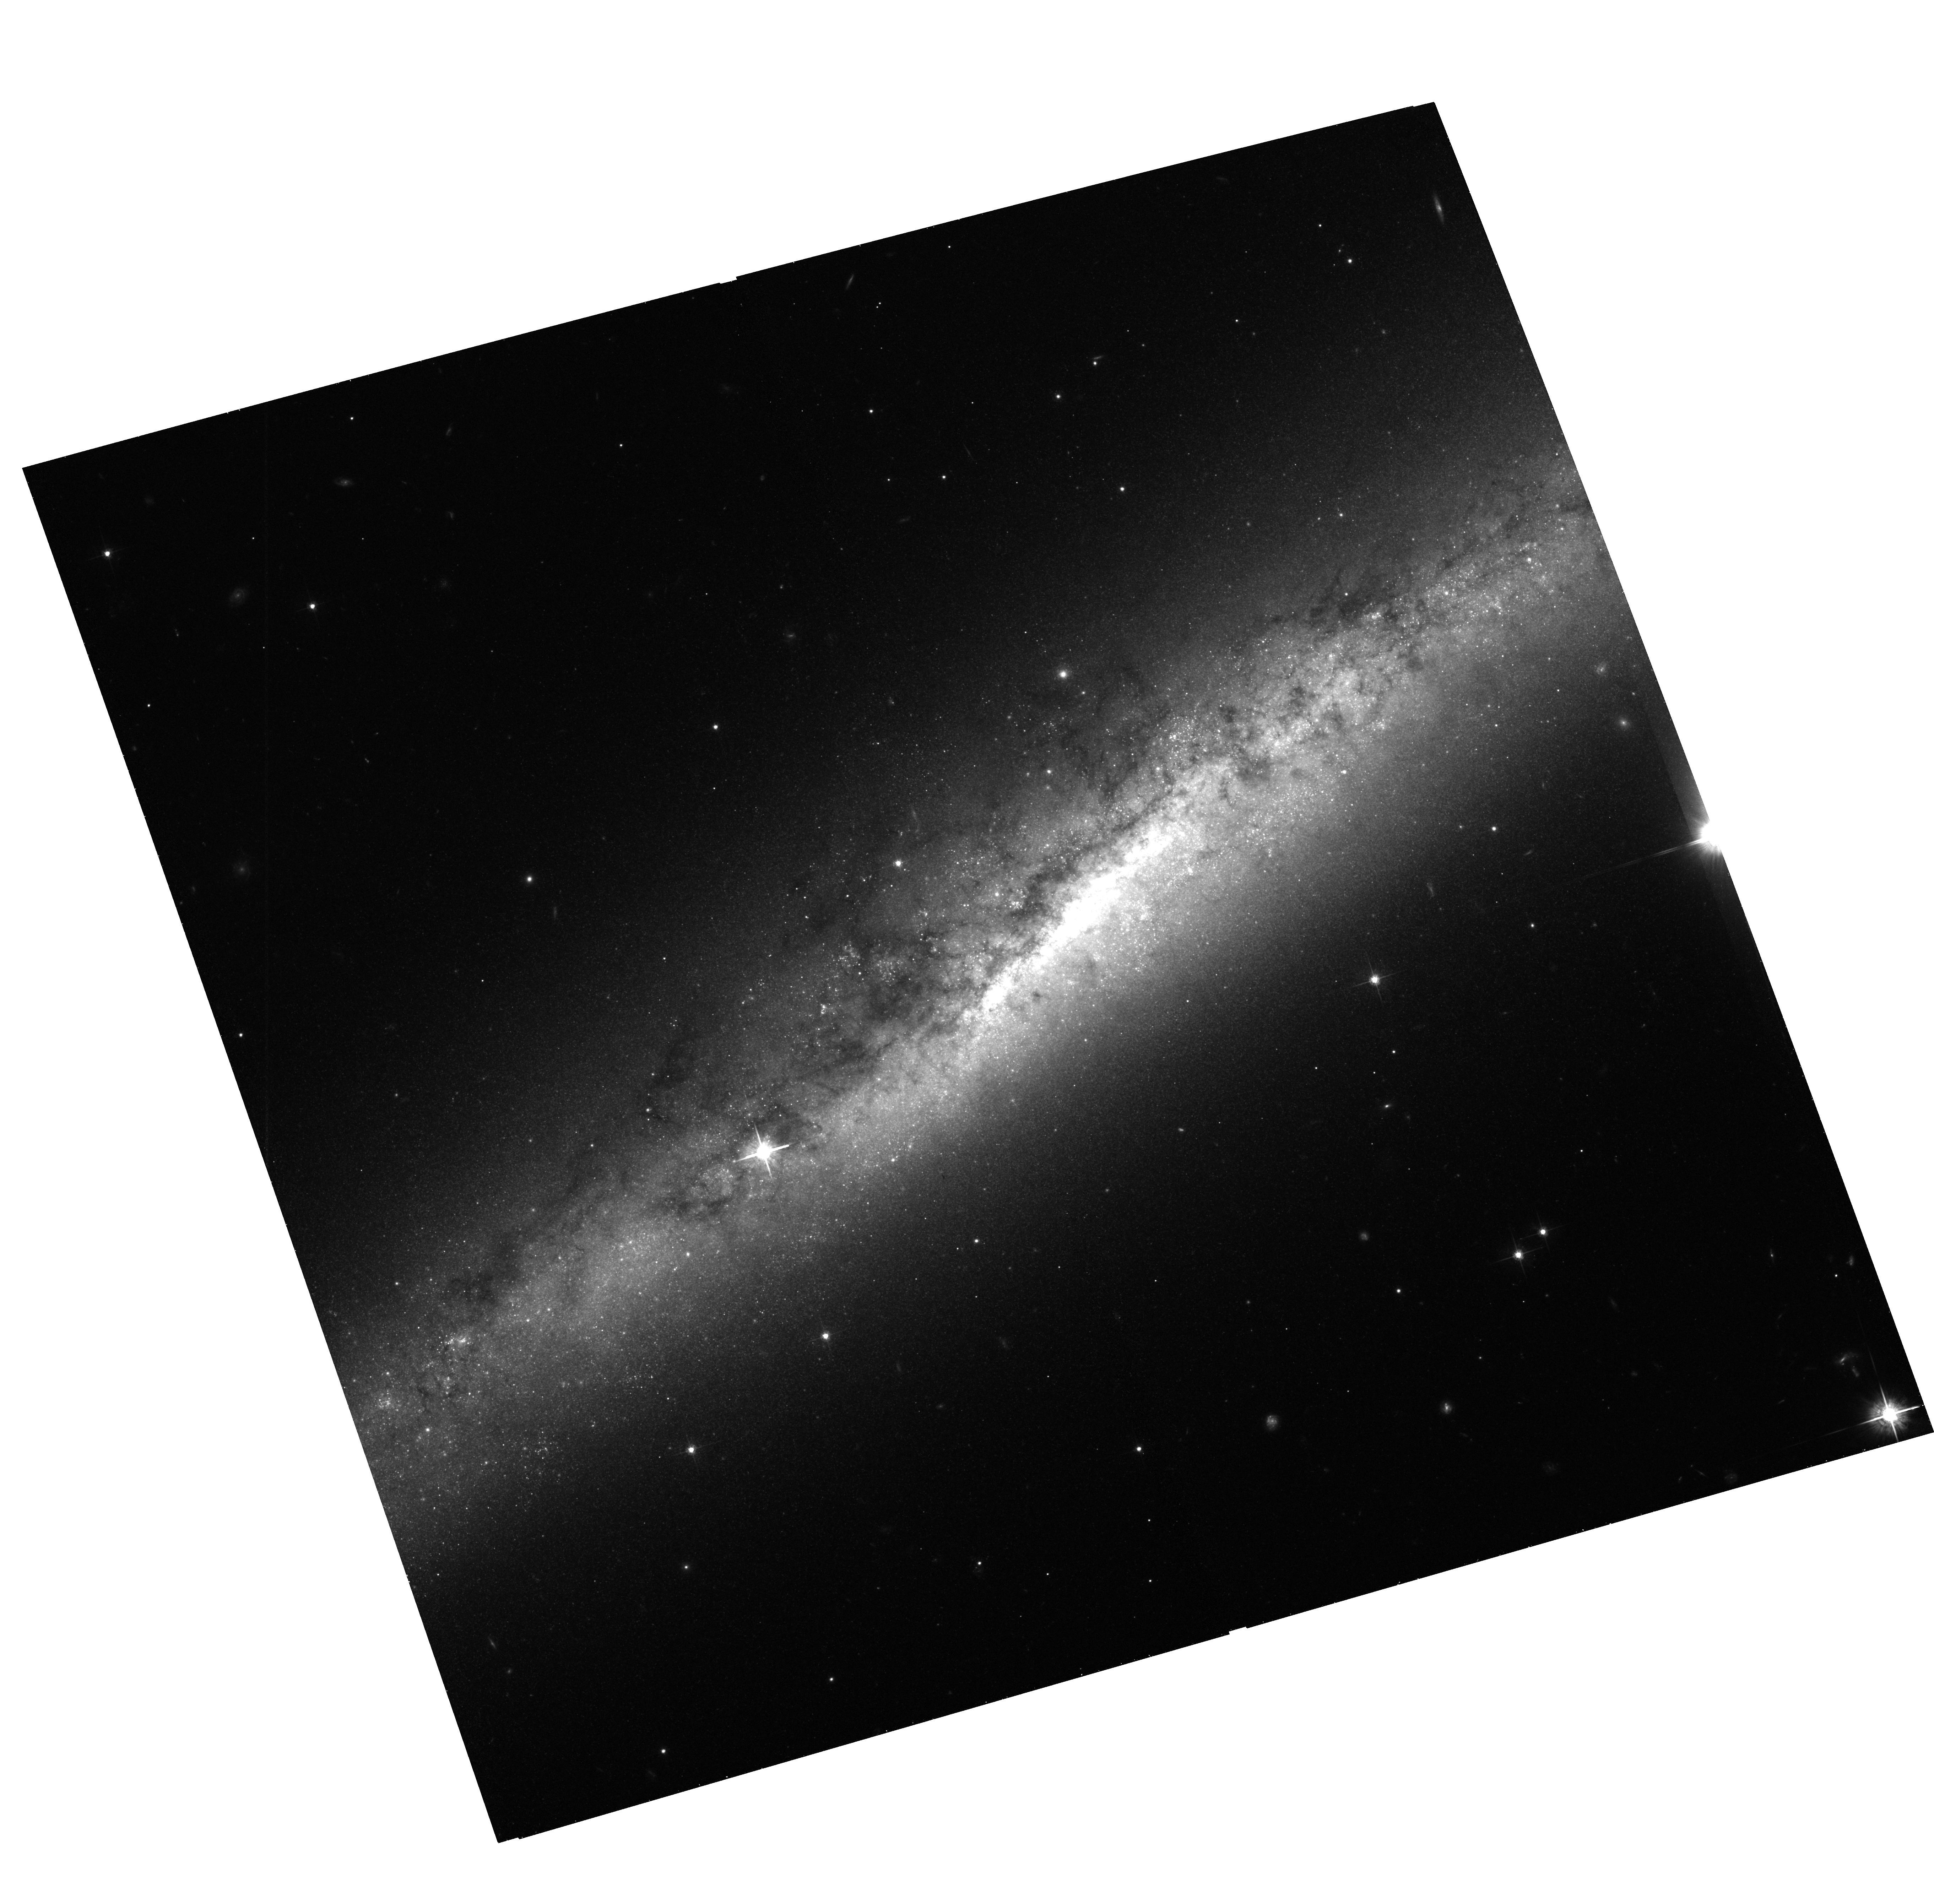
Target: NGC7090
Instrument: ACS/WFC
Filter: F625W
Exposure: 42 min
Observation ID: hst_10416_04_acs_wfc_f625w_j95x04

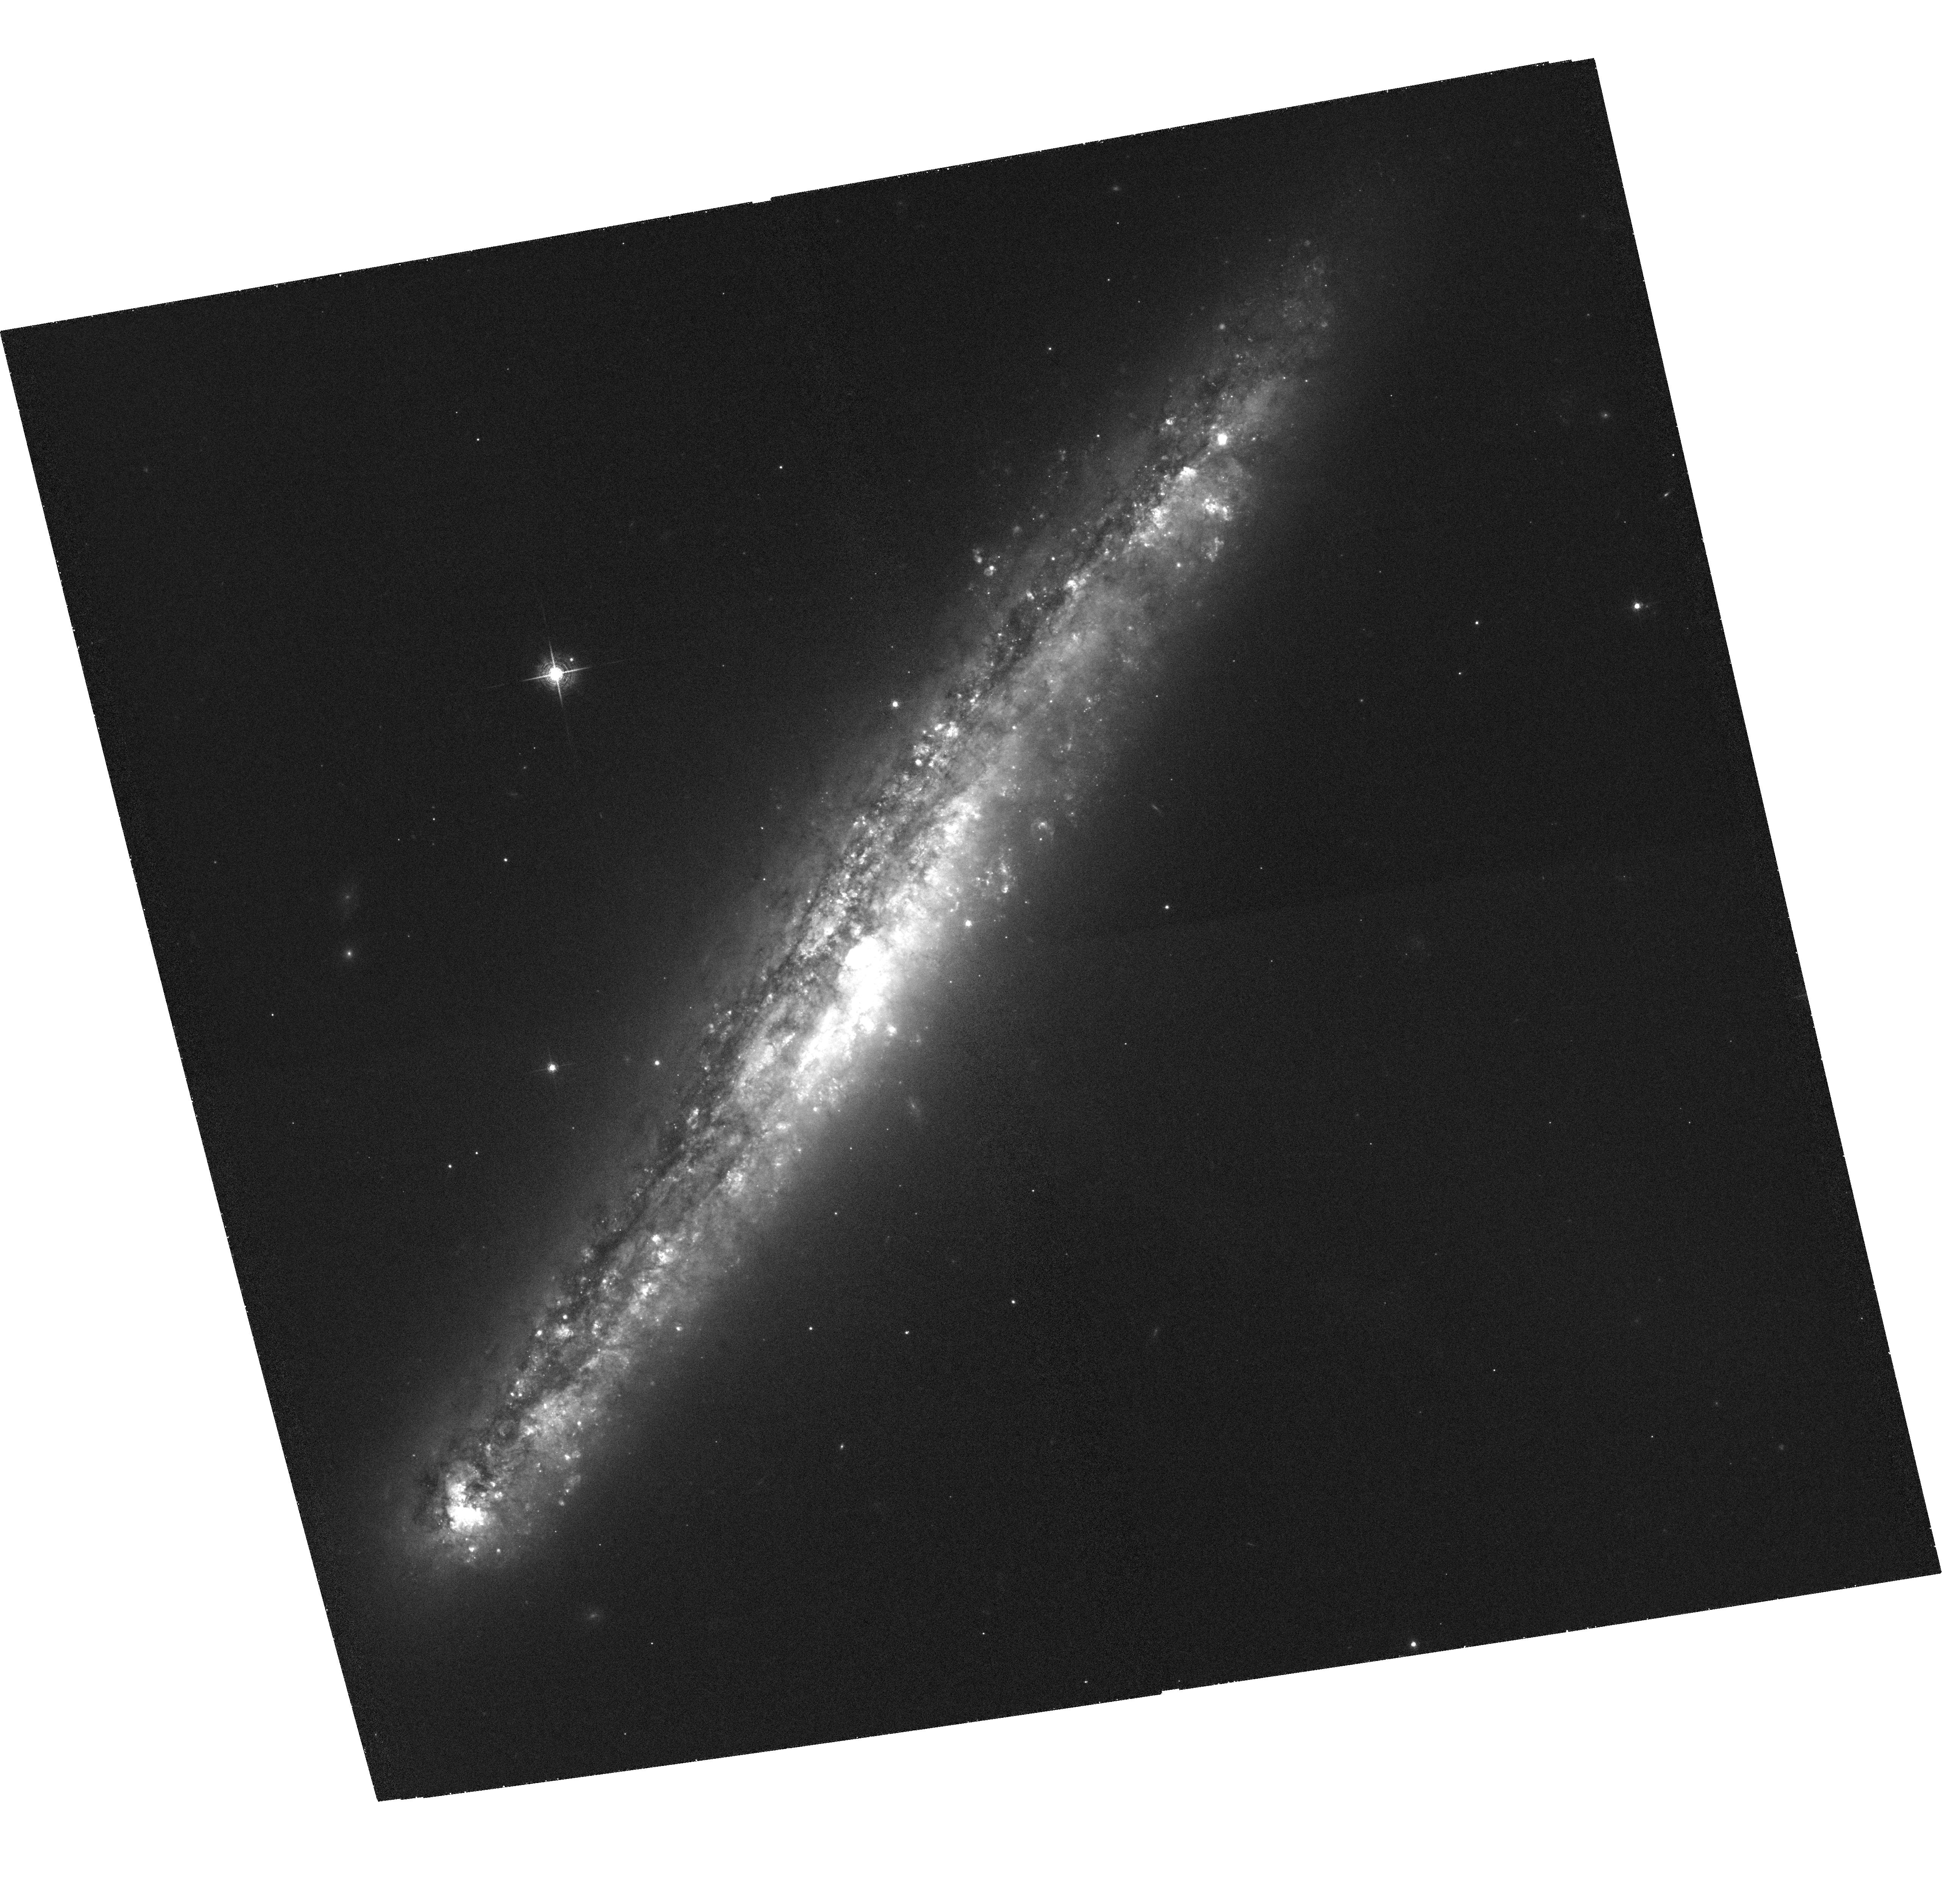
Target: NGC5775
Instrument: ACS/WFC
Filter: F658N
Exposure: 1.9 h
Observation ID: hst_10416_03_acs_wfc_f658n_j95x03

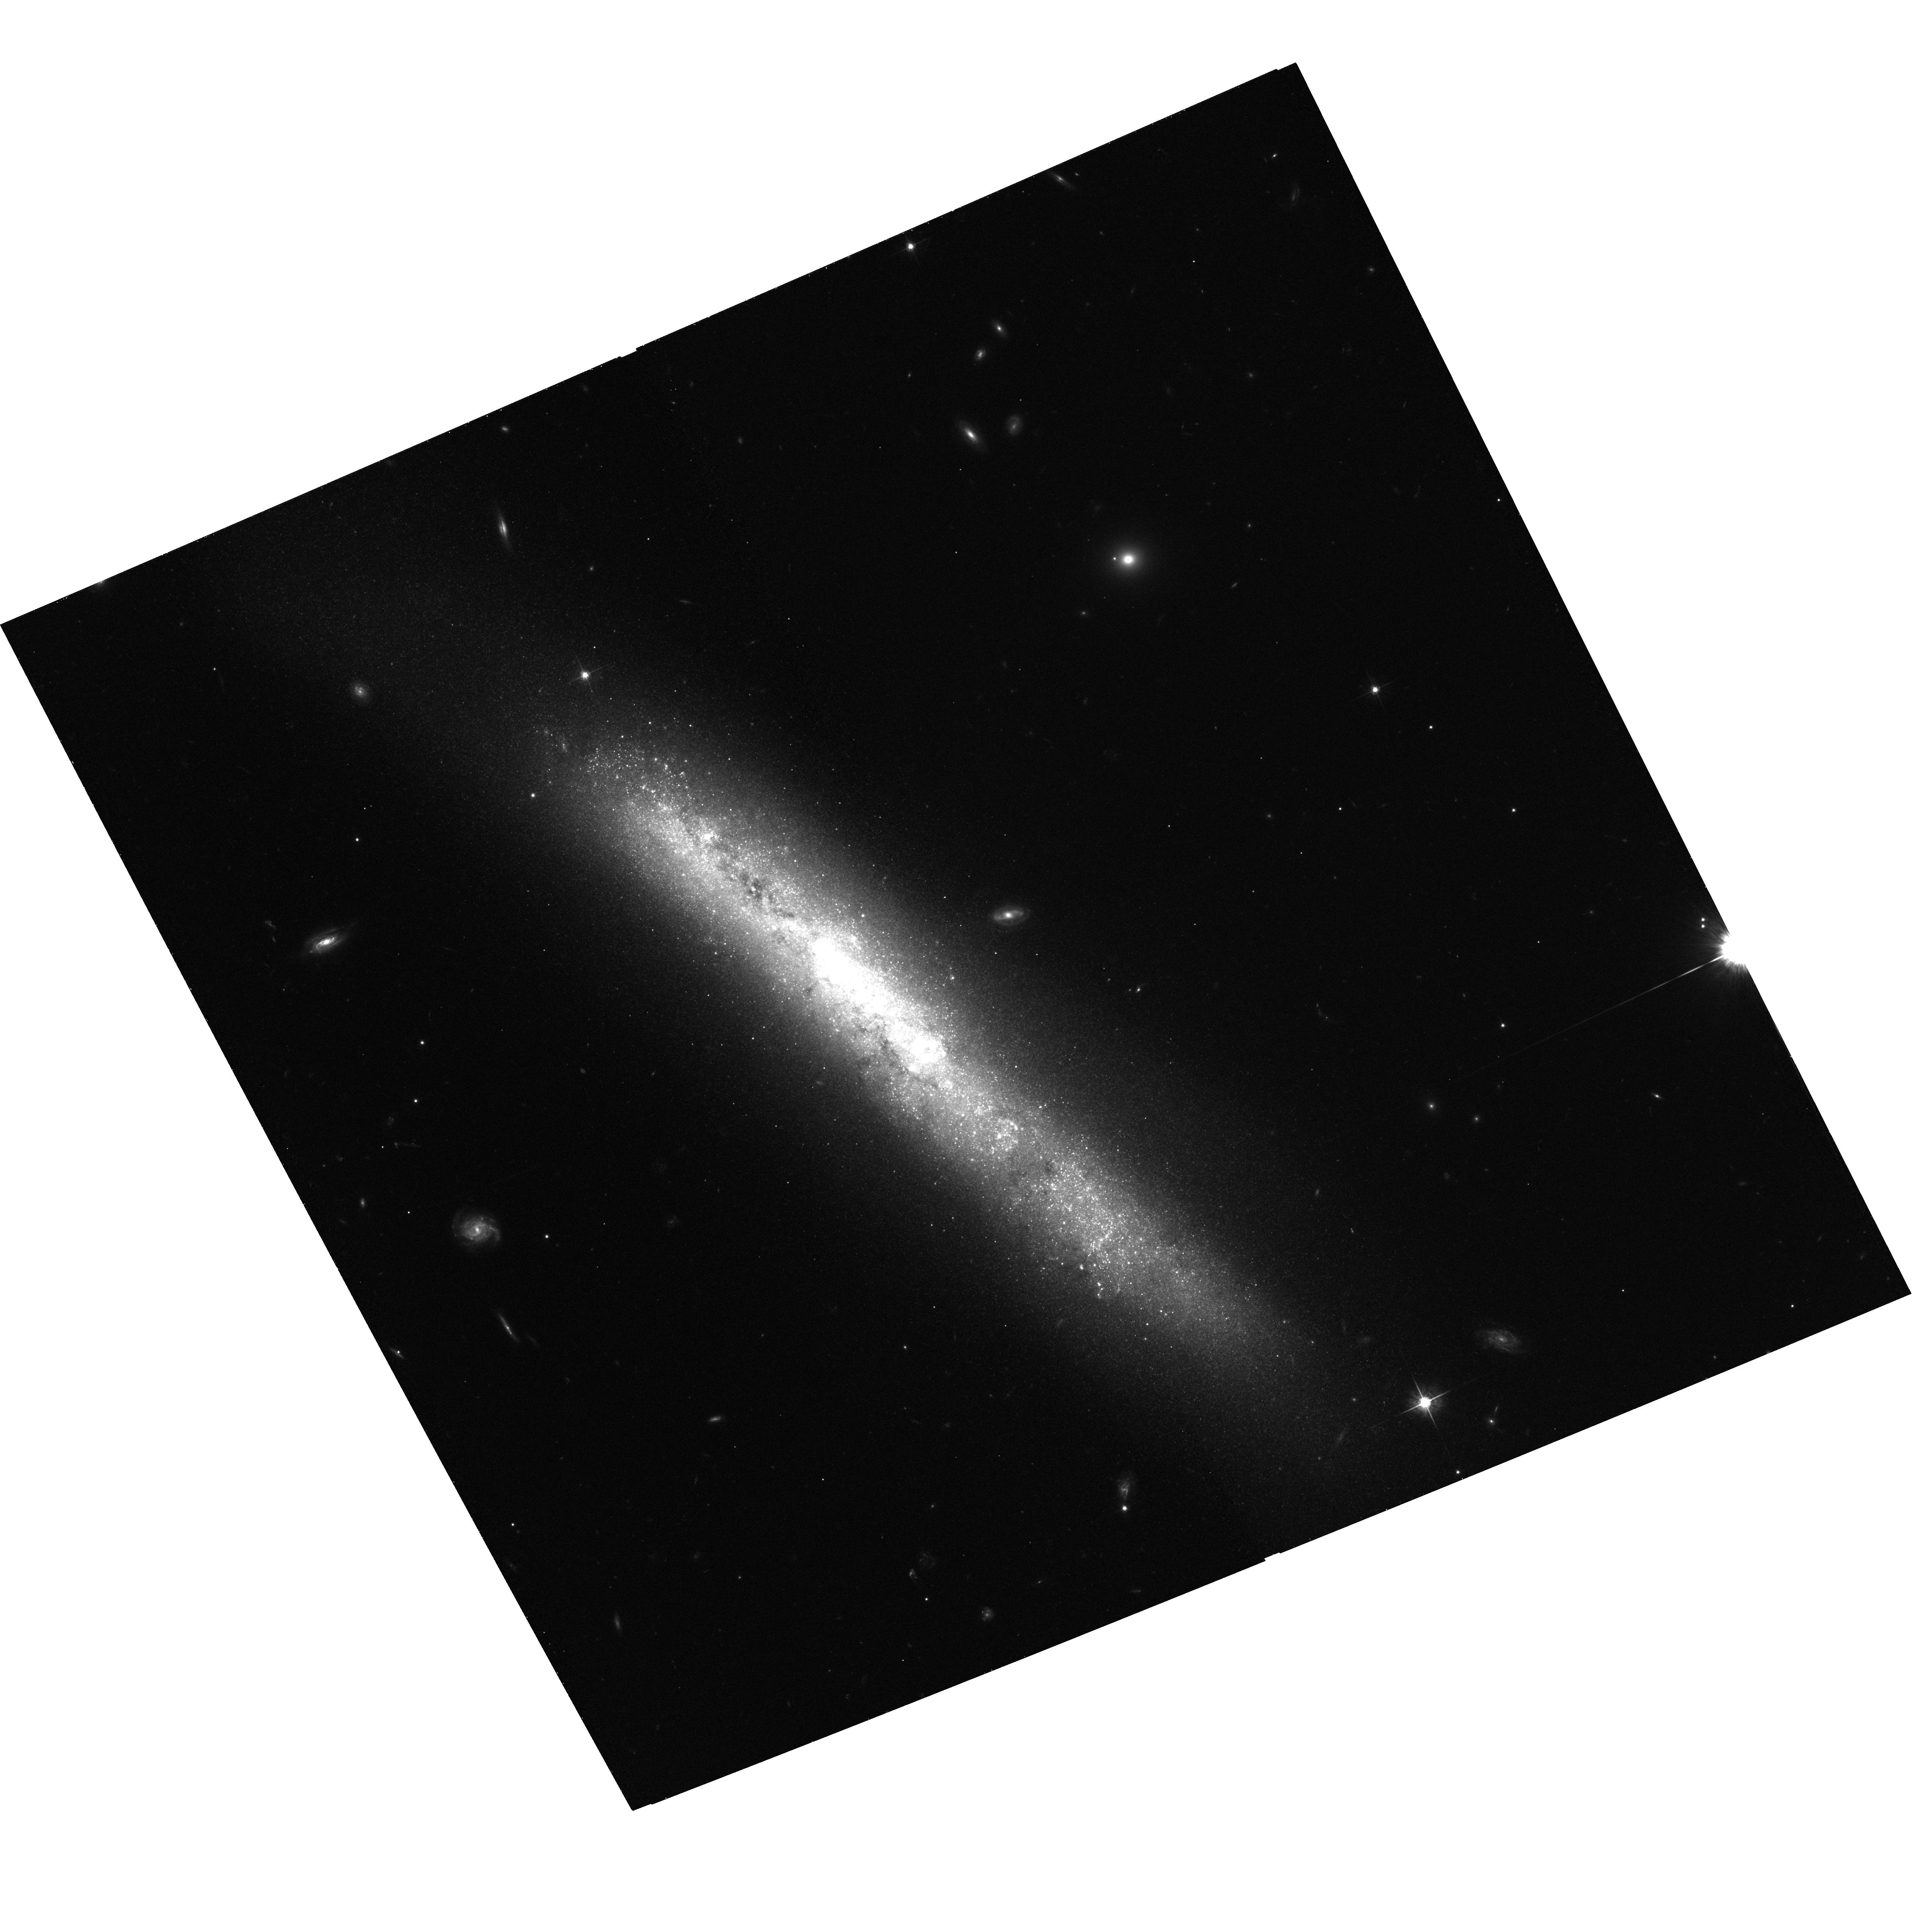
Target: NGC4700
Instrument: ACS/WFC
Filter: F625W
Exposure: 38 min
Observation ID: hst_10416_02_acs_wfc_f625w_j95x02

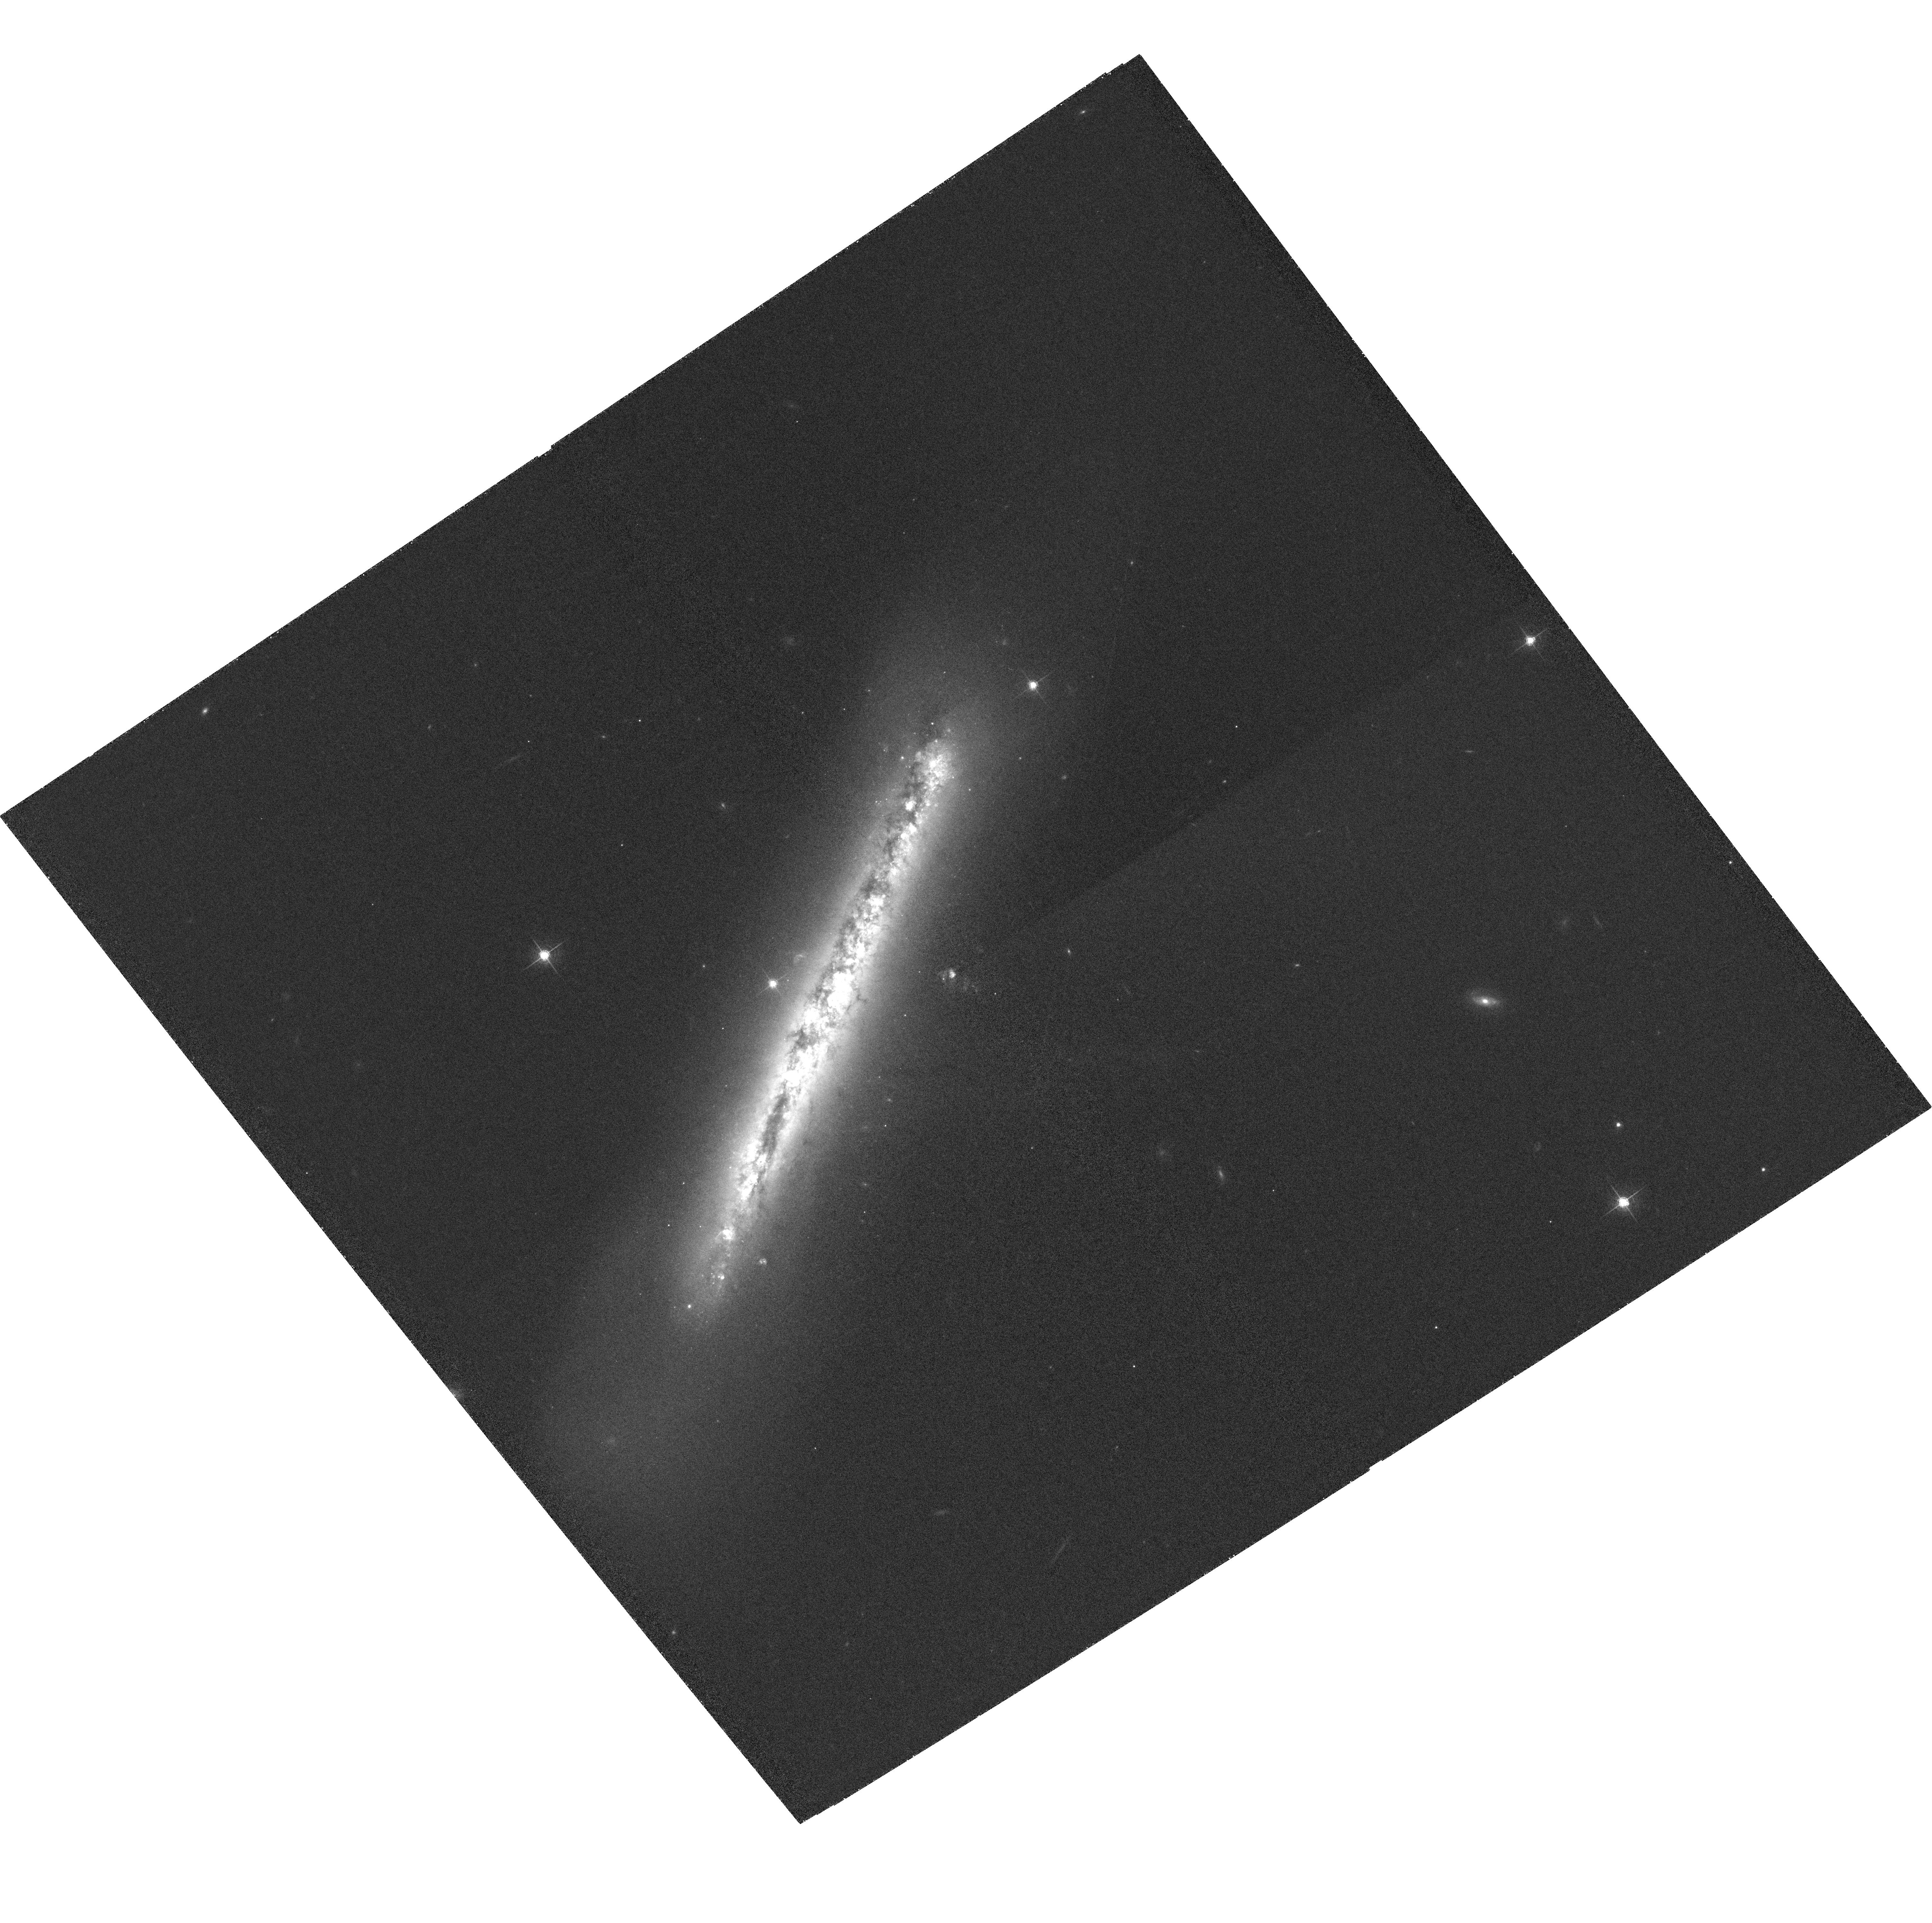
Target: NGC4634
Instrument: ACS/WFC
Filter: F658N
Exposure: 1.9 h
Observation ID: hst_10416_01_acs_wfc_f658n_j95x01

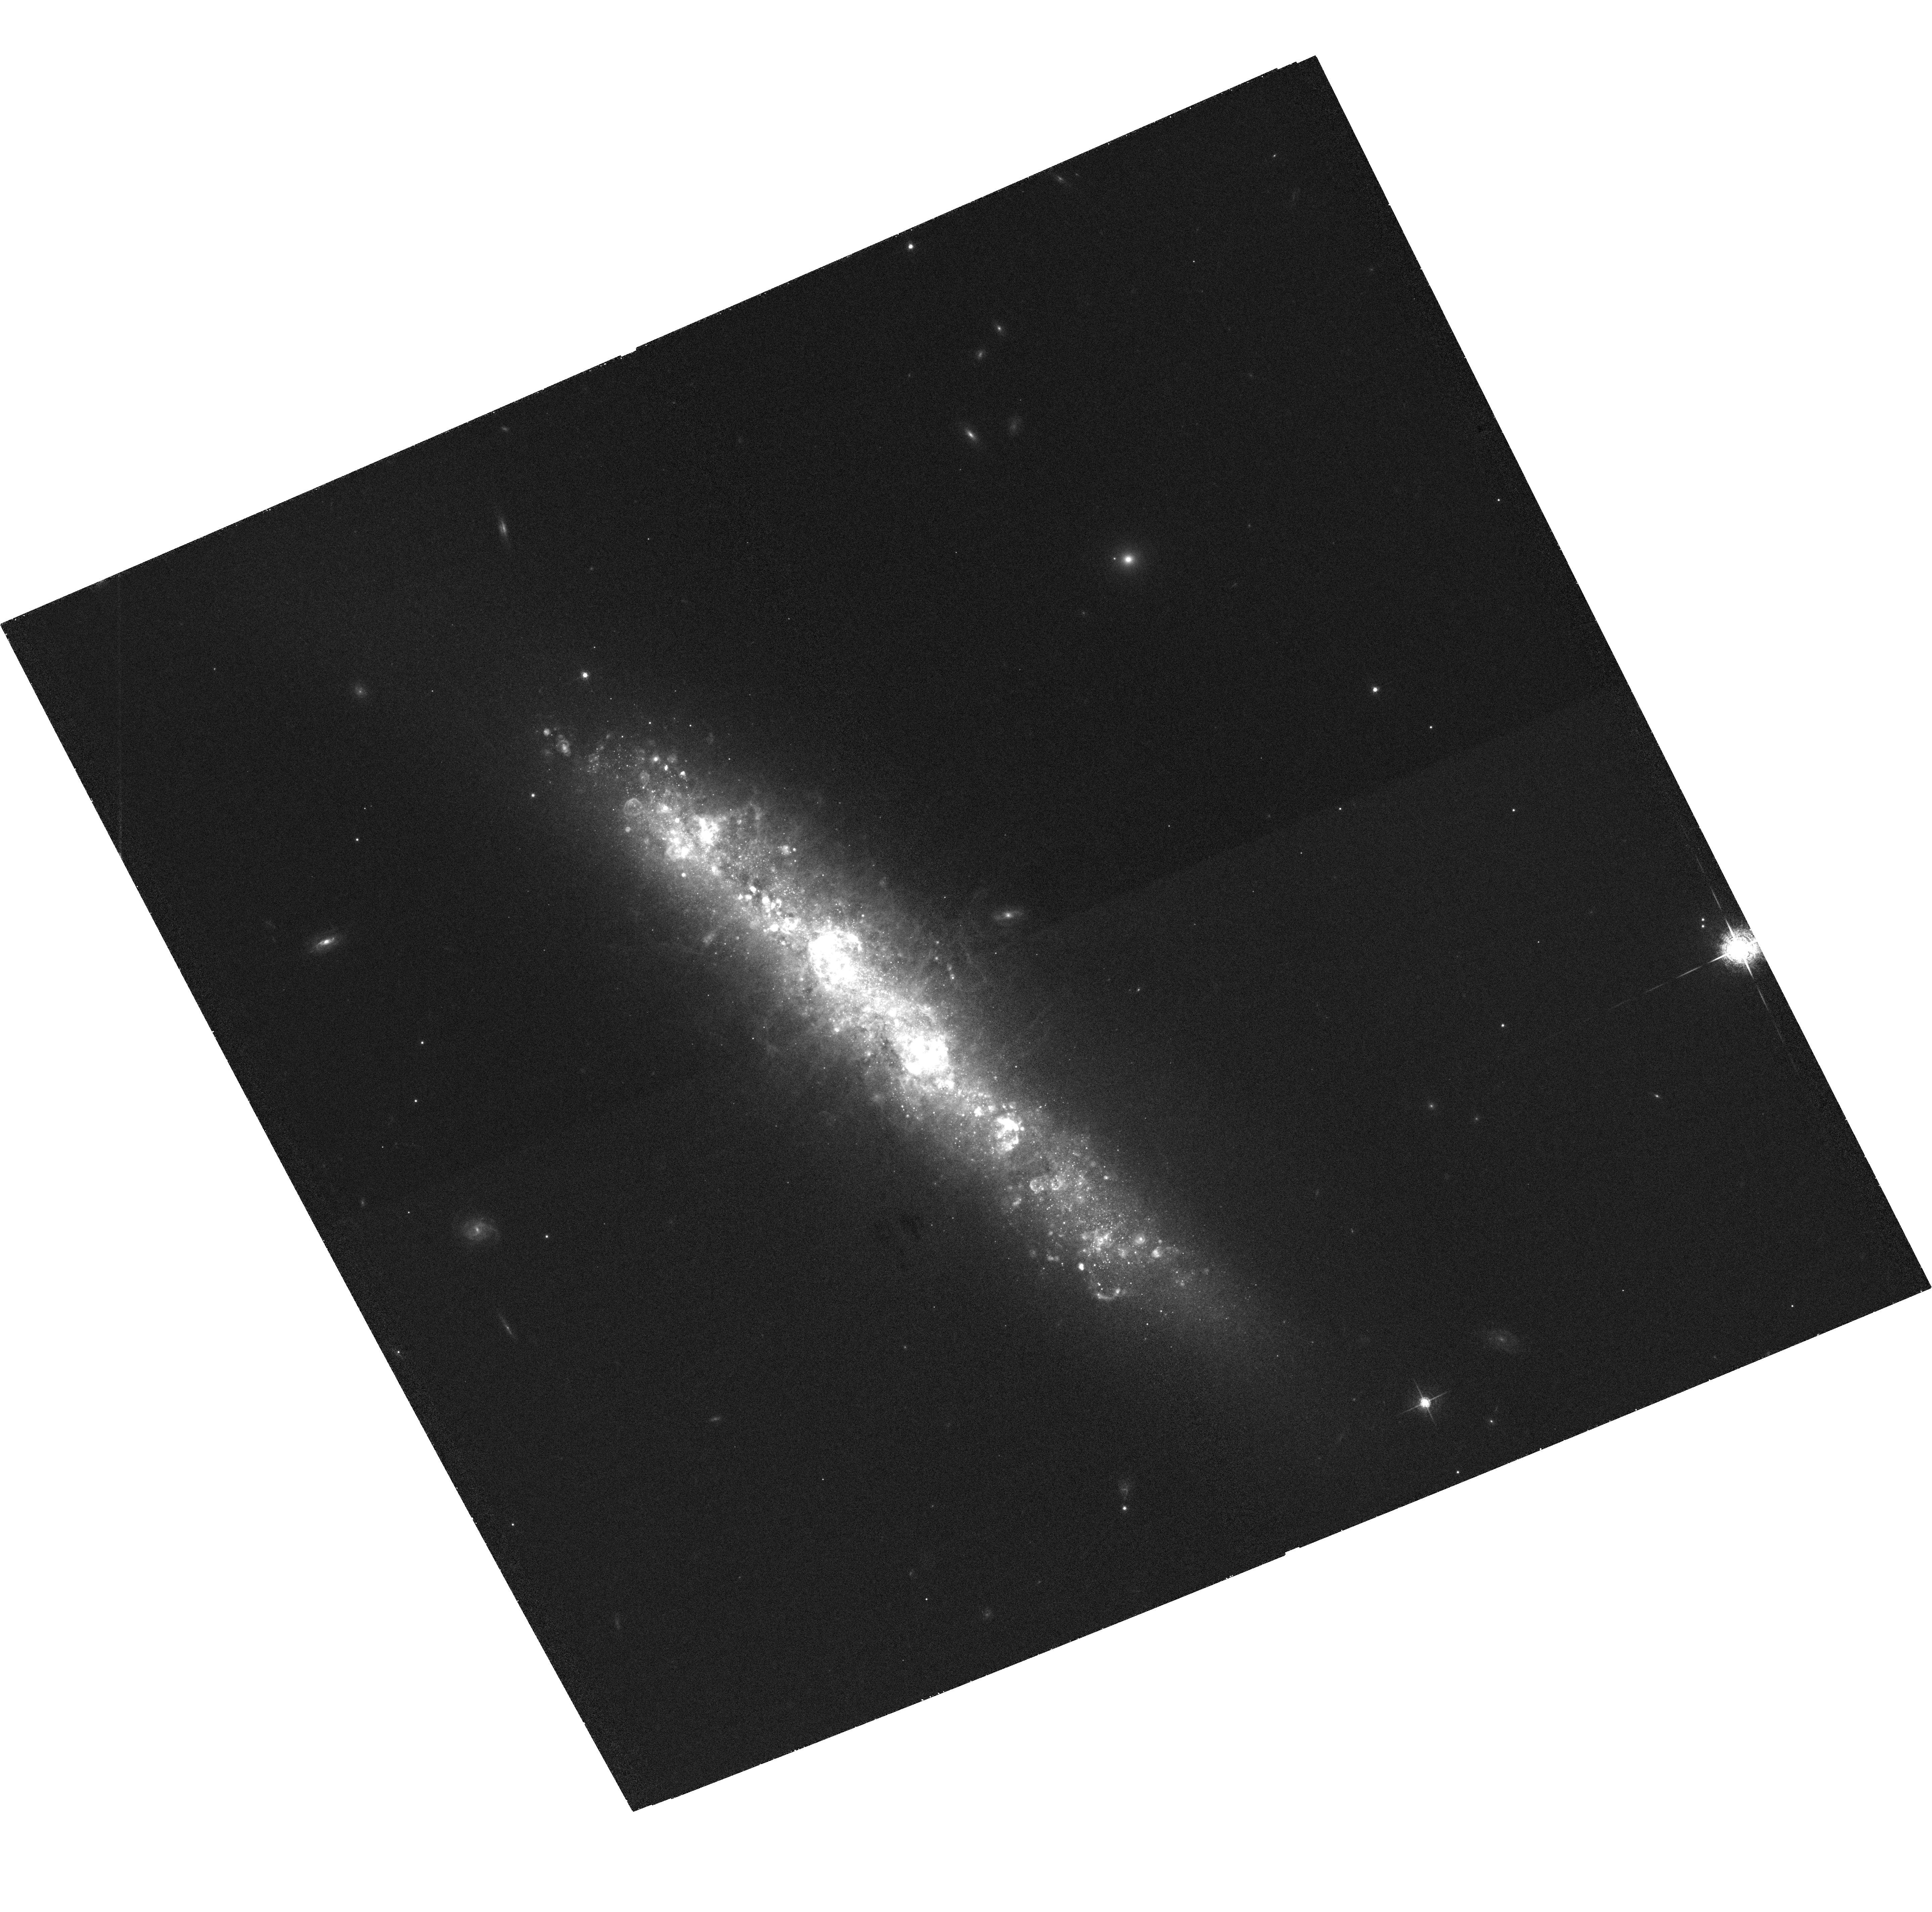
Target: NGC4700
Instrument: ACS/WFC
Filter: F658N
Exposure: 1.9 h
Observation ID: hst_10416_02_acs_wfc_f658n_j95x02

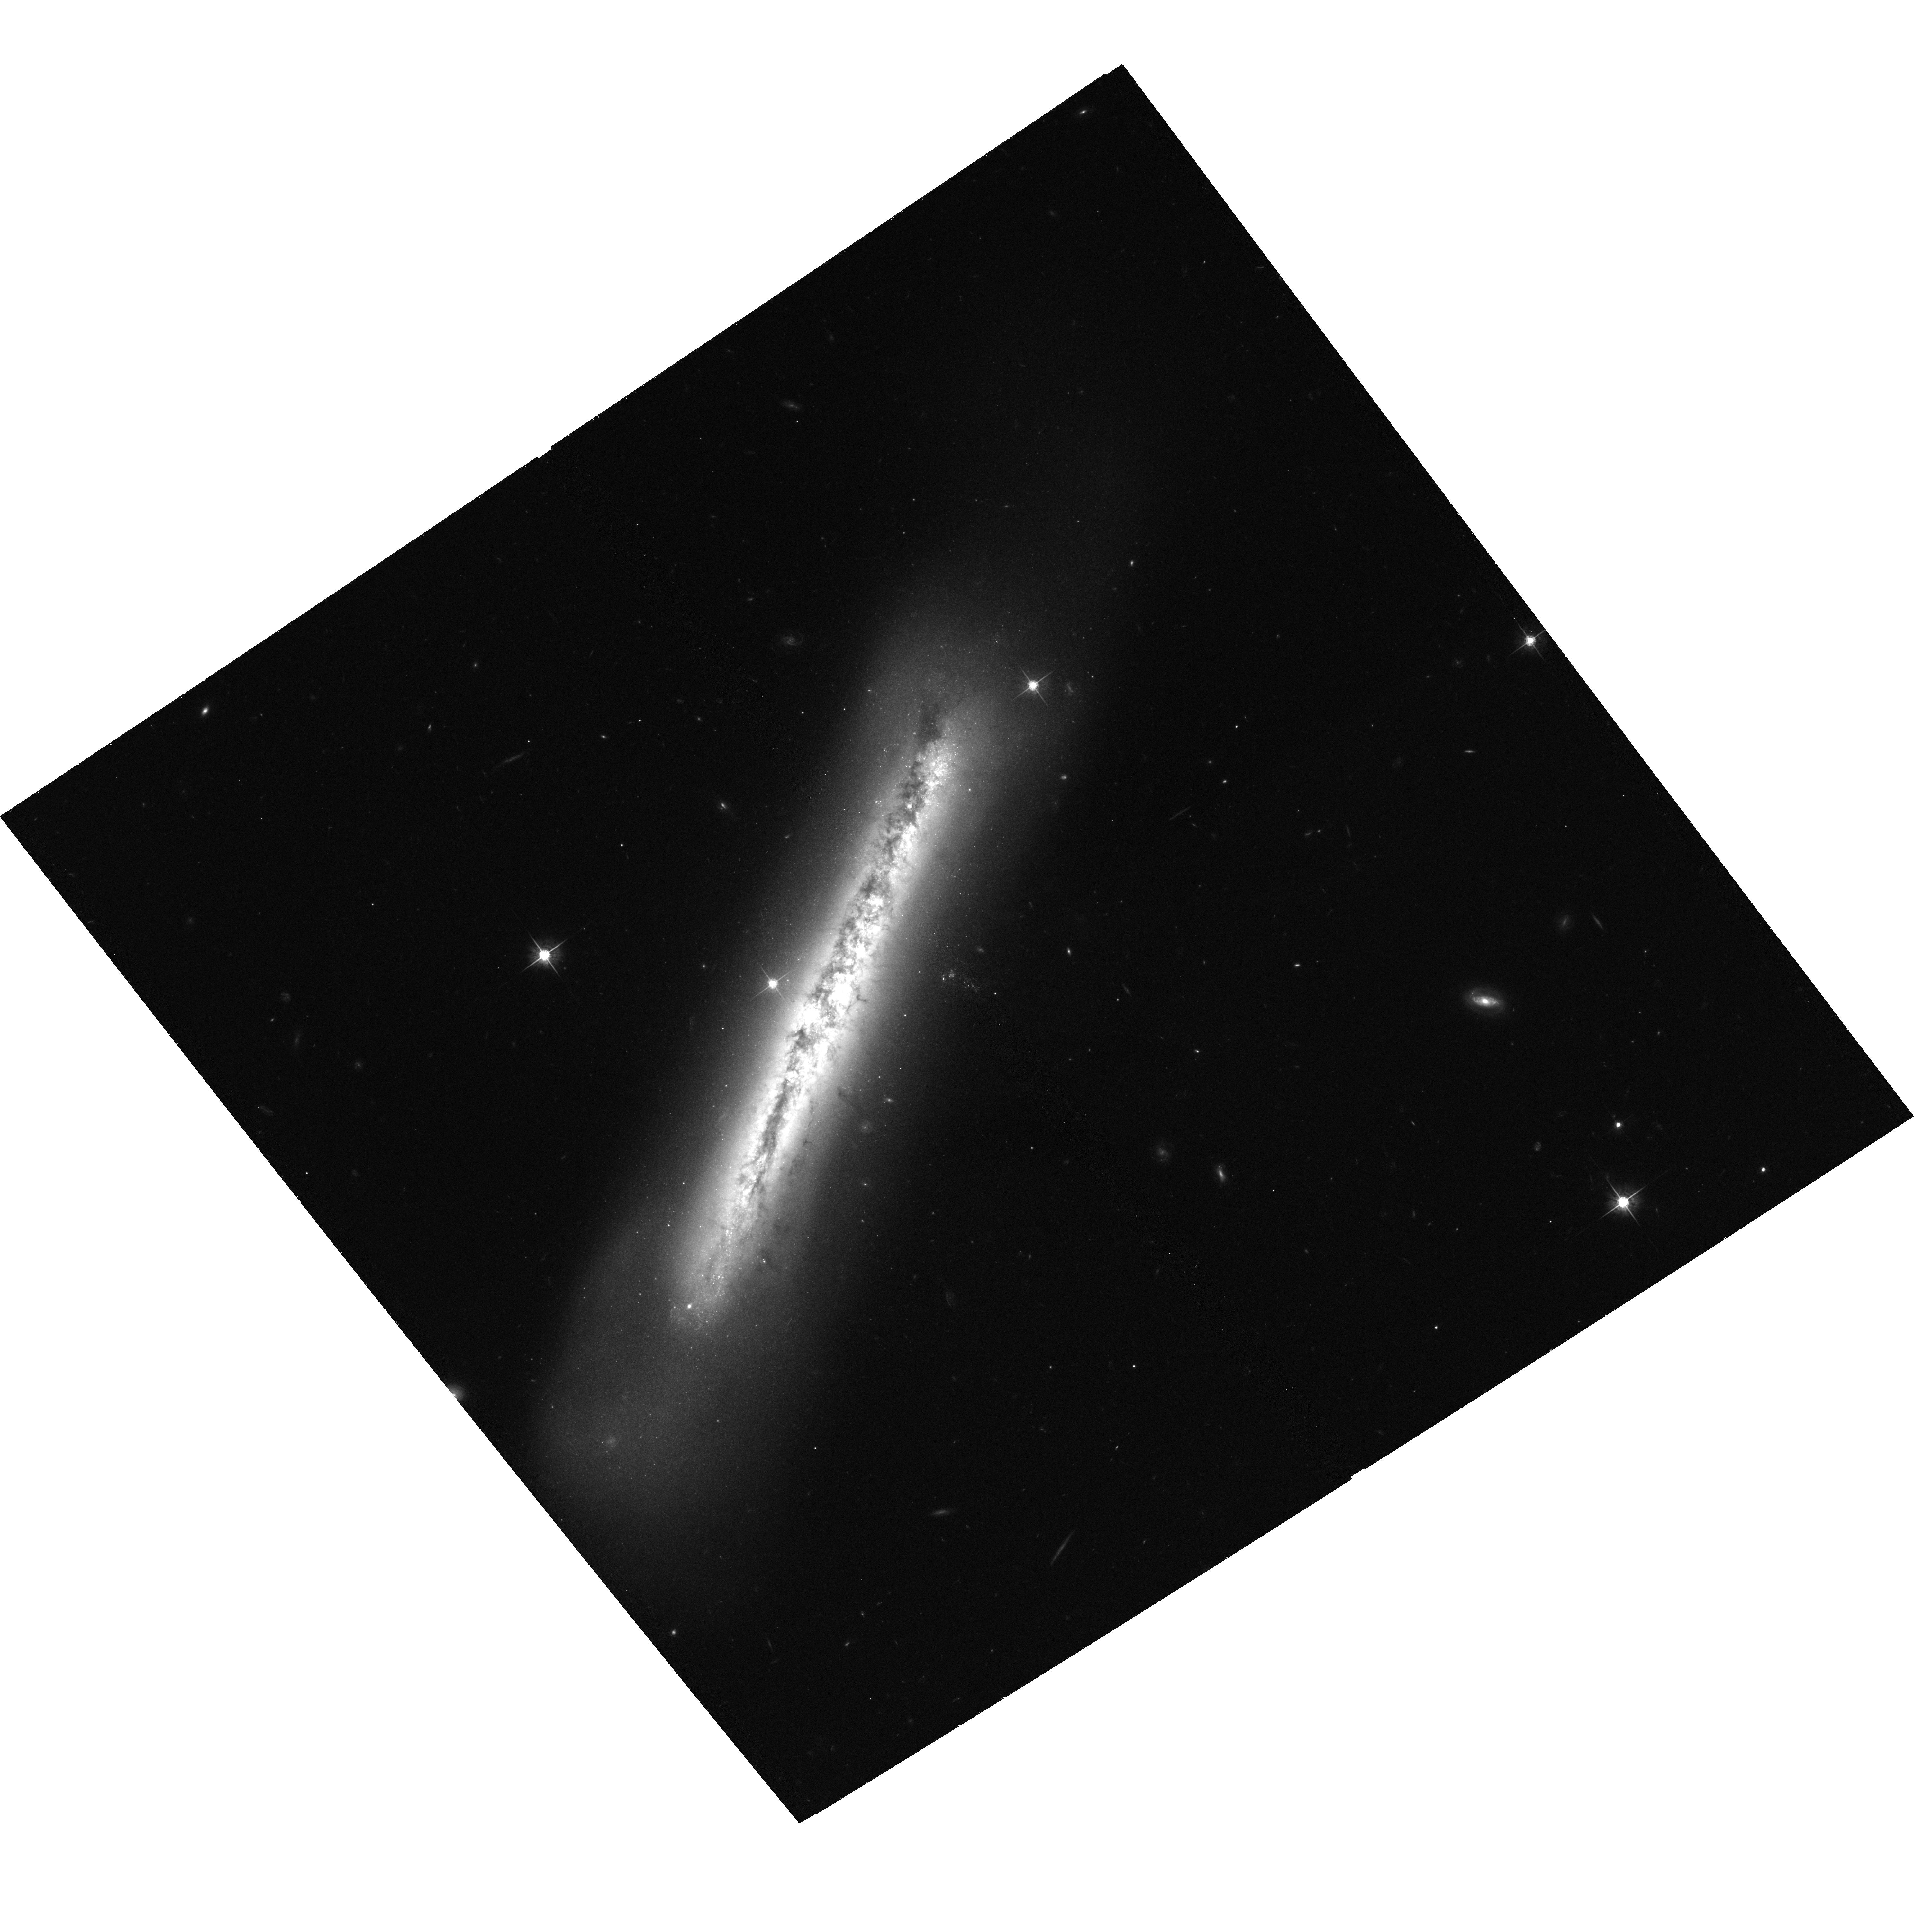
Target: NGC4634
Instrument: ACS/WFC
Filter: F625W
Exposure: 38 min
Observation ID: hst_10416_01_acs_wfc_f625w_j95x01

Star Formation Driven Outflows in Actively Star Forming Edge-on Spiral Galaxies (PI: Rossa, Joern)

We will investigate the disk-halo interaction in four actively star forming edge-on spiral galaxies using the ACS. In recent years considerable progress has been achieved in testing the disk-halo interaction scenario which describes the large scale mass exchange of the ISM between disk and halo including the metal enrichment of the IGM, which is on galactic scales described by various theoretical models (e.g., galactic fountains, chimneys, superwinds). The investigation of nearby edge-on spirals in this respect offers a particularly exciting perspective for a quantitative understanding of this feedback provided by star formation on the ISM. Feedback is the crucial ingredient in all models of galaxy formation and evolution. While commonly implemented in simple terms (global energy or metal injection), further progress can only be achieved with a better understanding of the relevant physics. This requires high spatial resolution studies of nearby galaxies. Whereas groundbased observations are perfectly suited to study the overall morphology of the outflowing gas, they are inadequate to describe the structure on the smallest relevant scales. However, it is the small scale structure that constrains the microphysics to be applied in theoretical models of a multiphase medium. Galaxies spanning a wide range of star formation activity have to be investigated in order to test which processes for the gas ejection are at work. High spatial resolution studies, as can be achieved with the ACS onboard HST and yielding a spatial resolution of 3-7 parsecs for the four proposed target galaxies, will critically test the existing models for the feedback process.